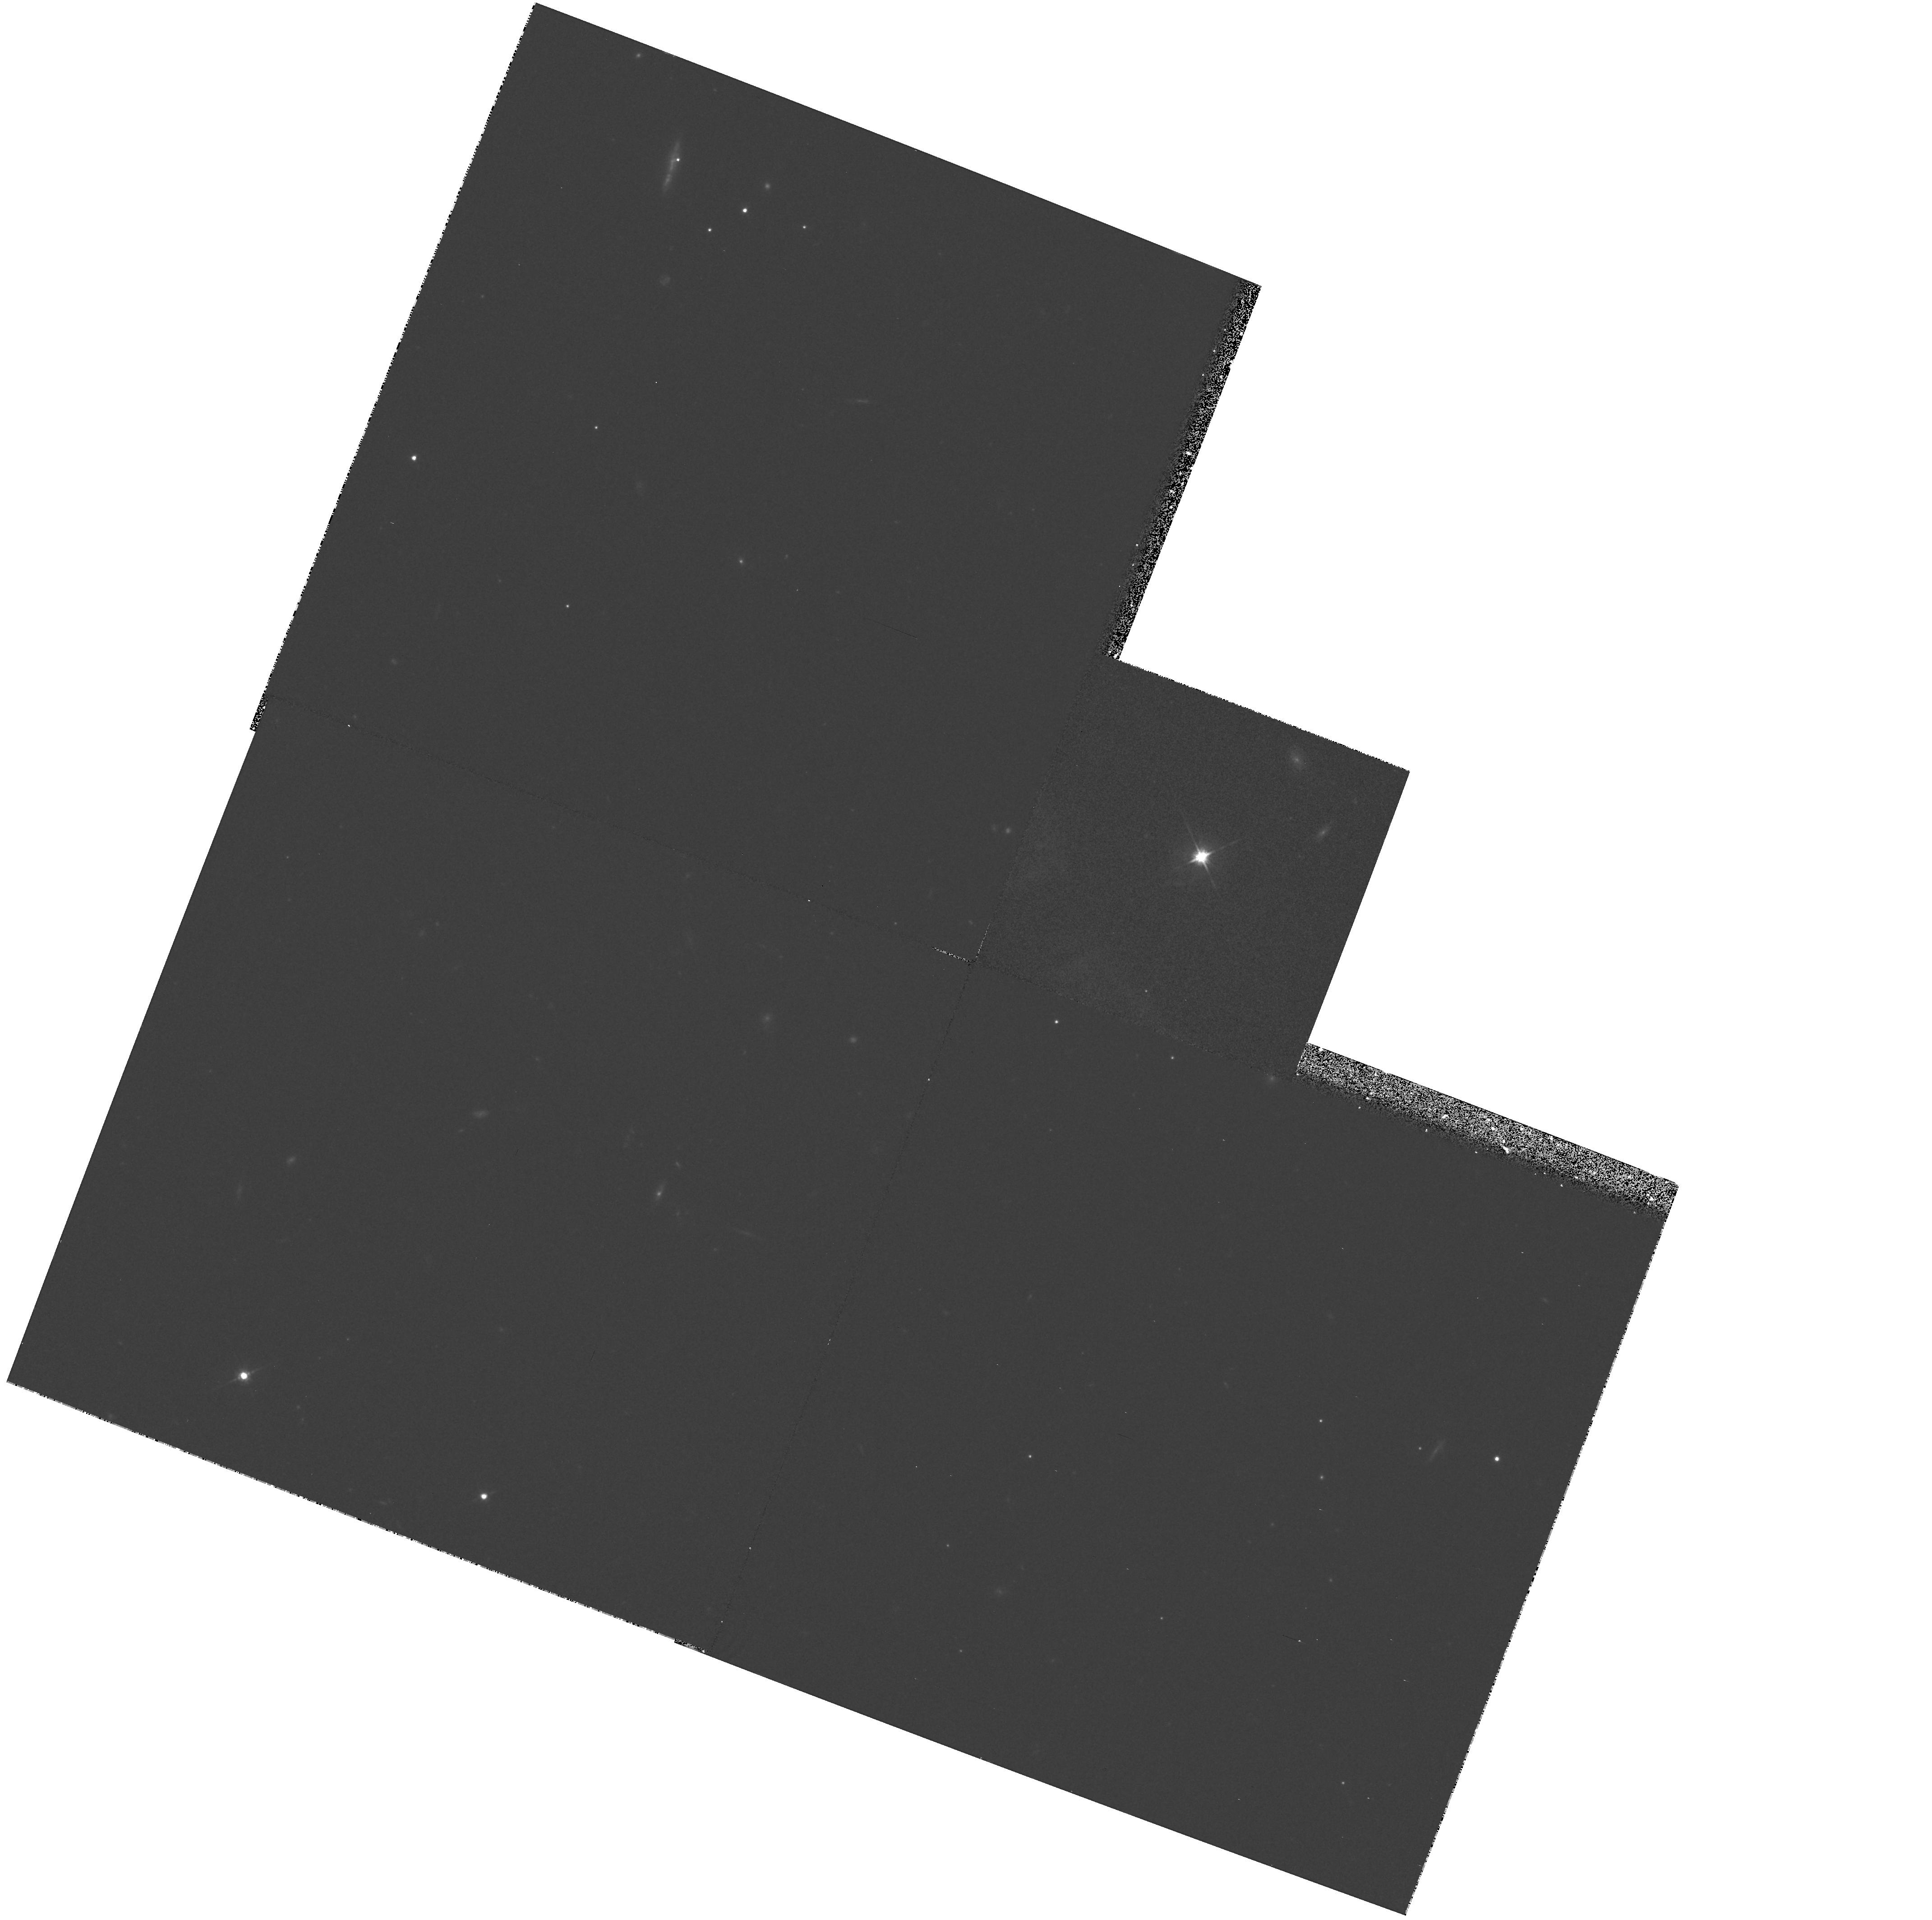
Target: PG1358+04
Instrument: WFPC2/PC
Filter: F702W
Exposure: 30 min
Observation ID: hst_6303_07_wfpc2_pc_f702w_u2wk07

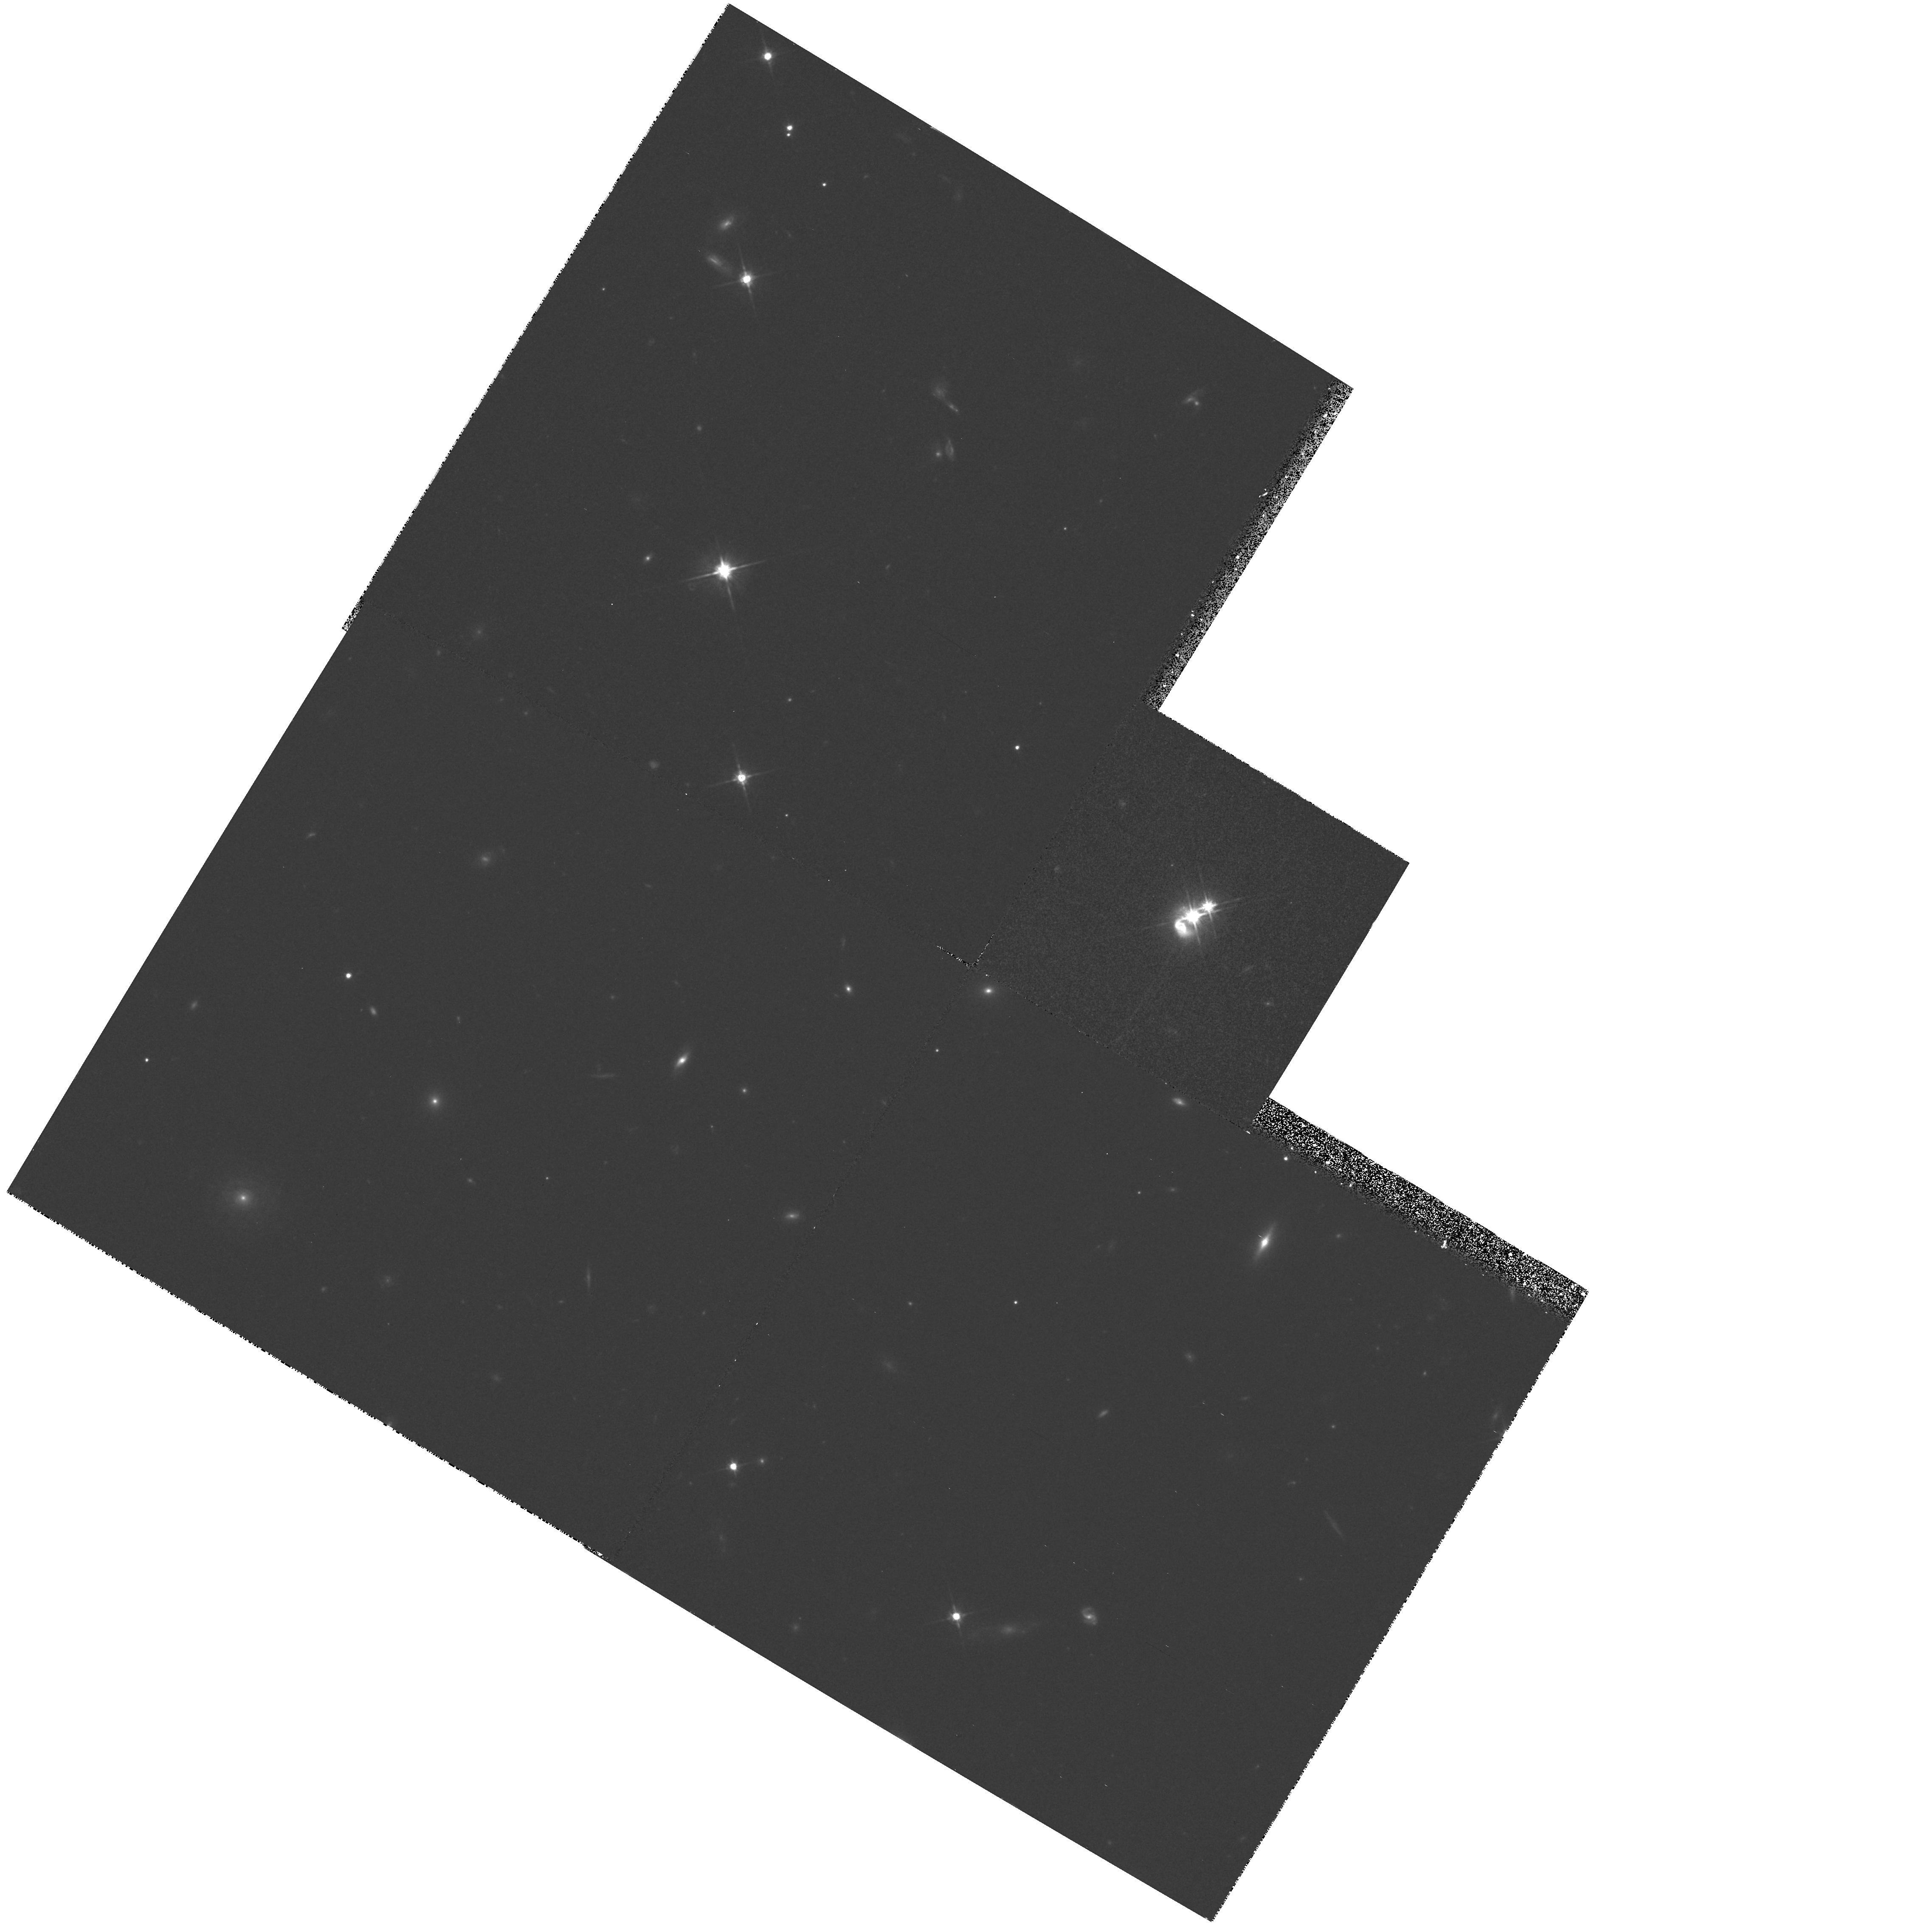
Target: IR0450-2958
Instrument: WFPC2/PC
Filter: F702W
Exposure: 30 min
Observation ID: hst_6303_09_wfpc2_pc_f702w_u2wk09

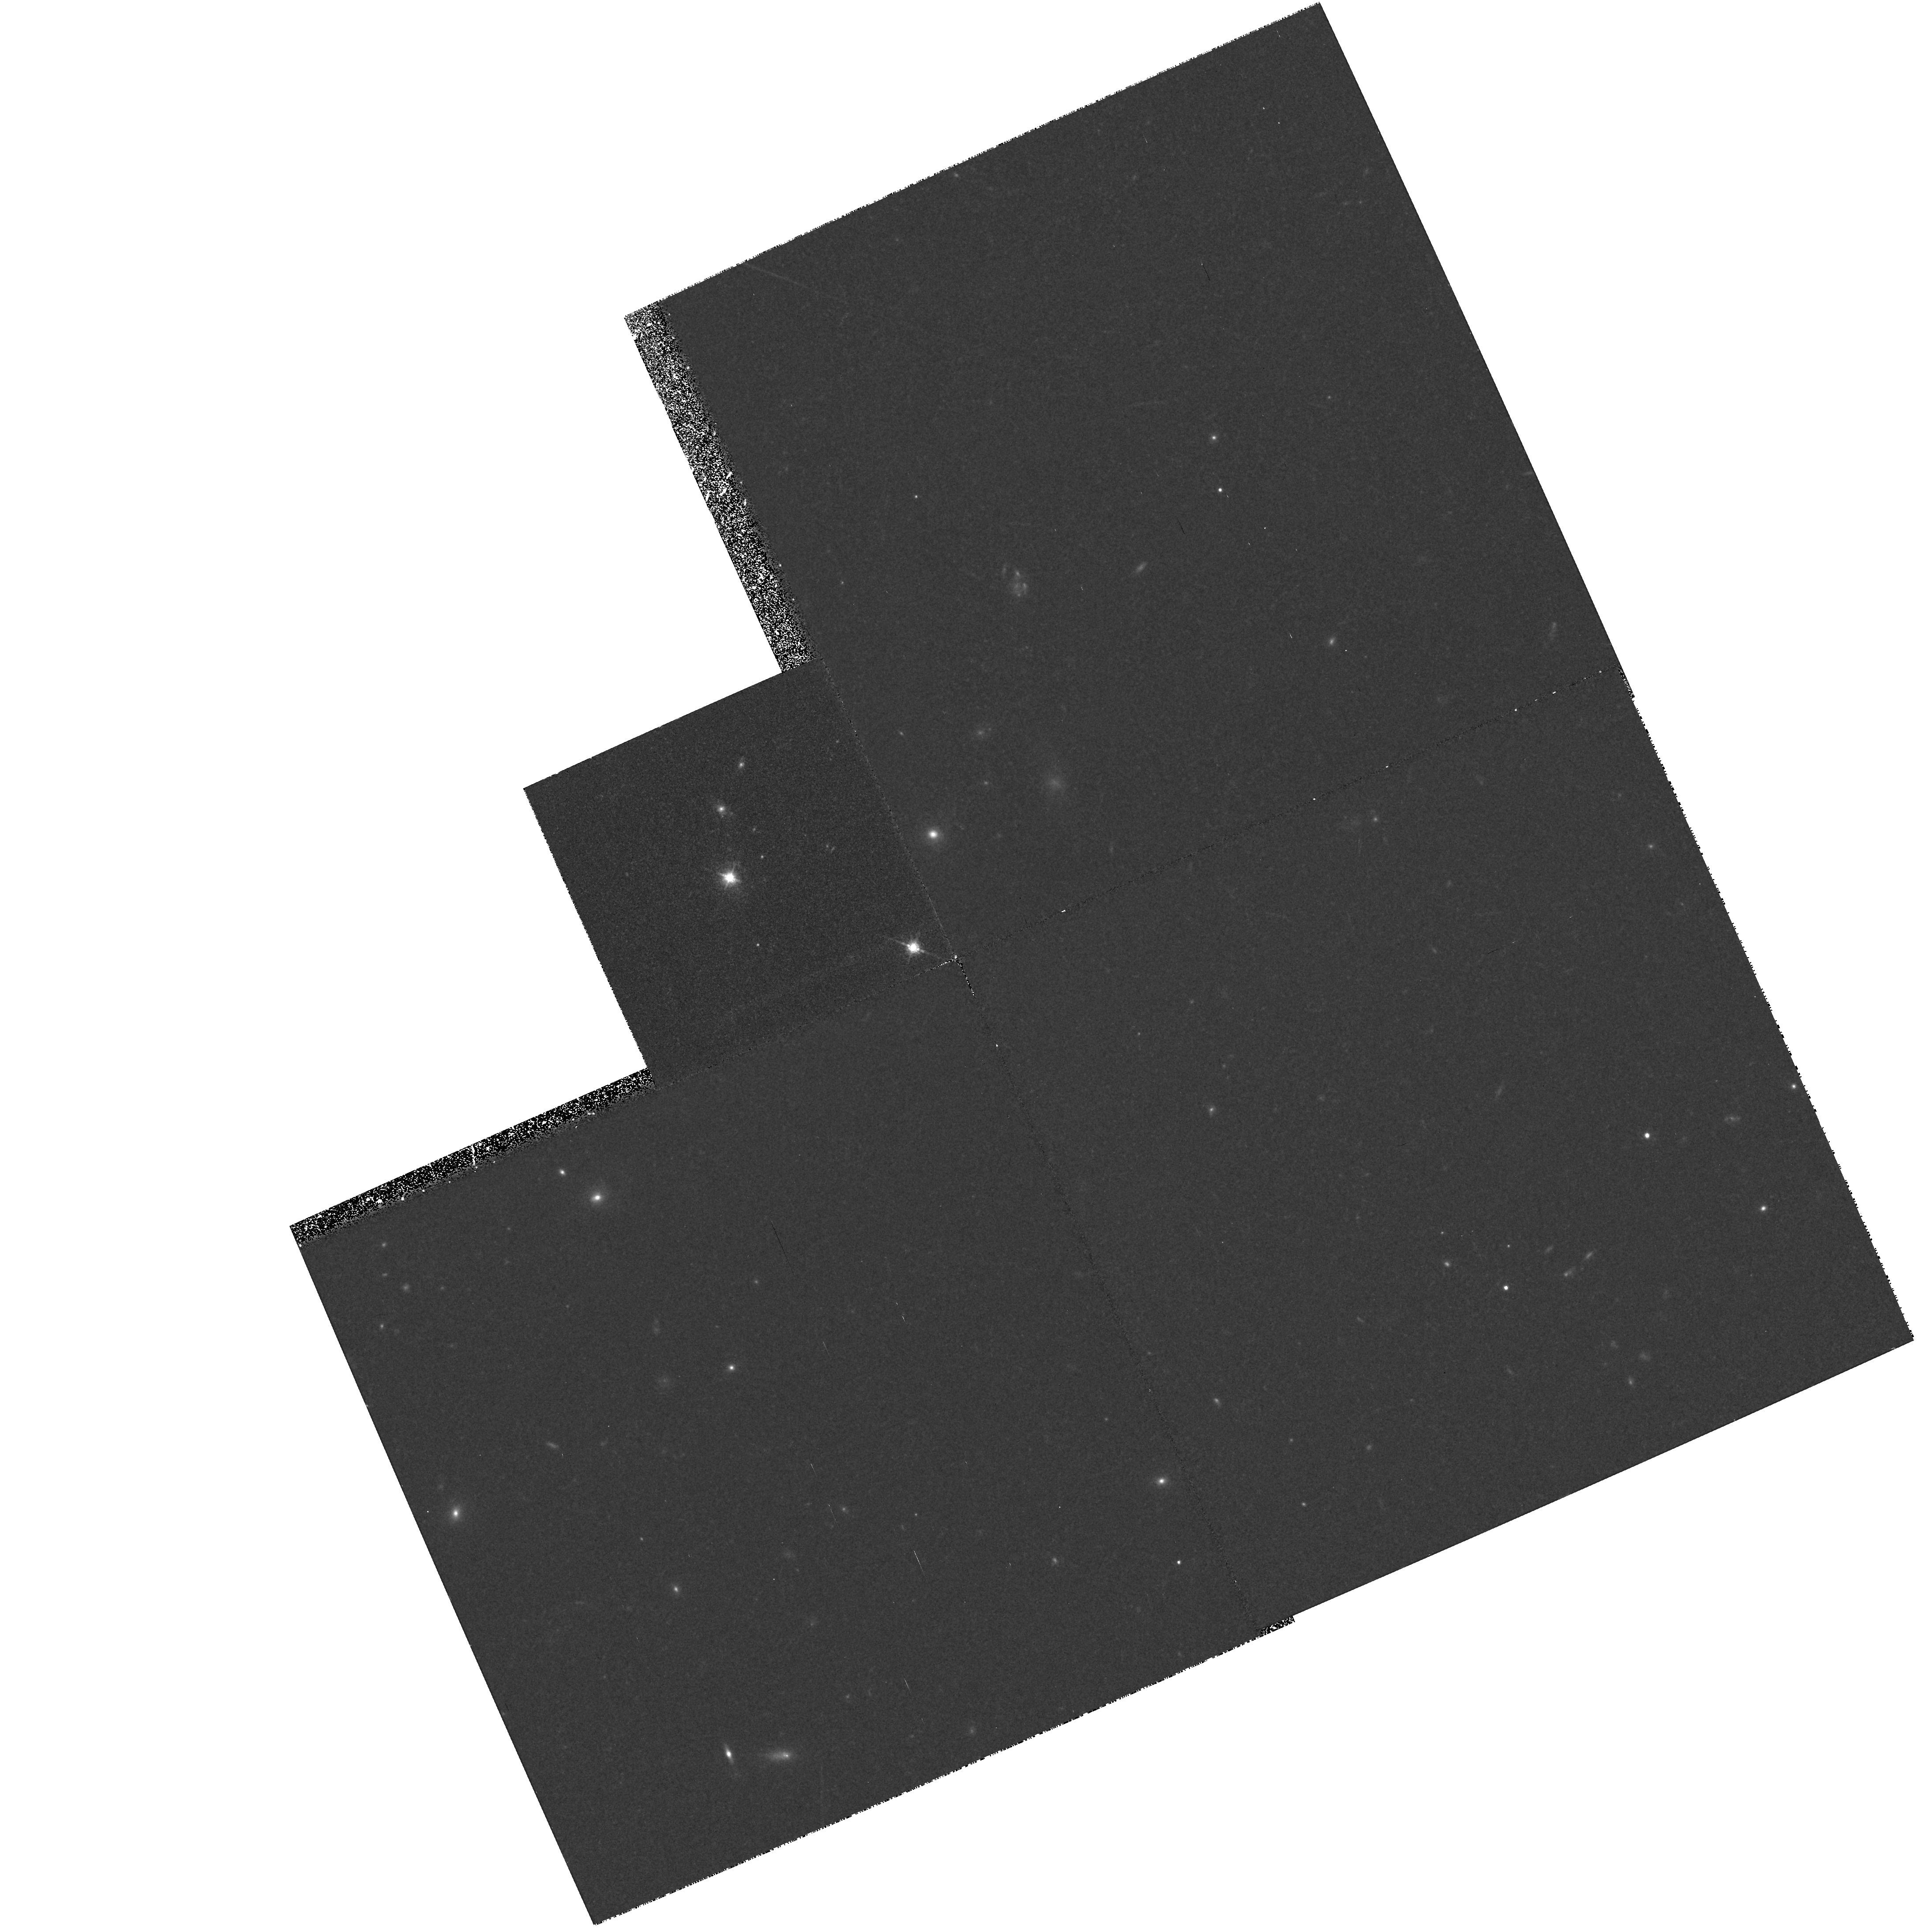
Target: TEX0109+200
Instrument: WFPC2/PC
Filter: F702W
Exposure: 30 min
Observation ID: hst_6303_08_wfpc2_pc_f702w_u2wk08

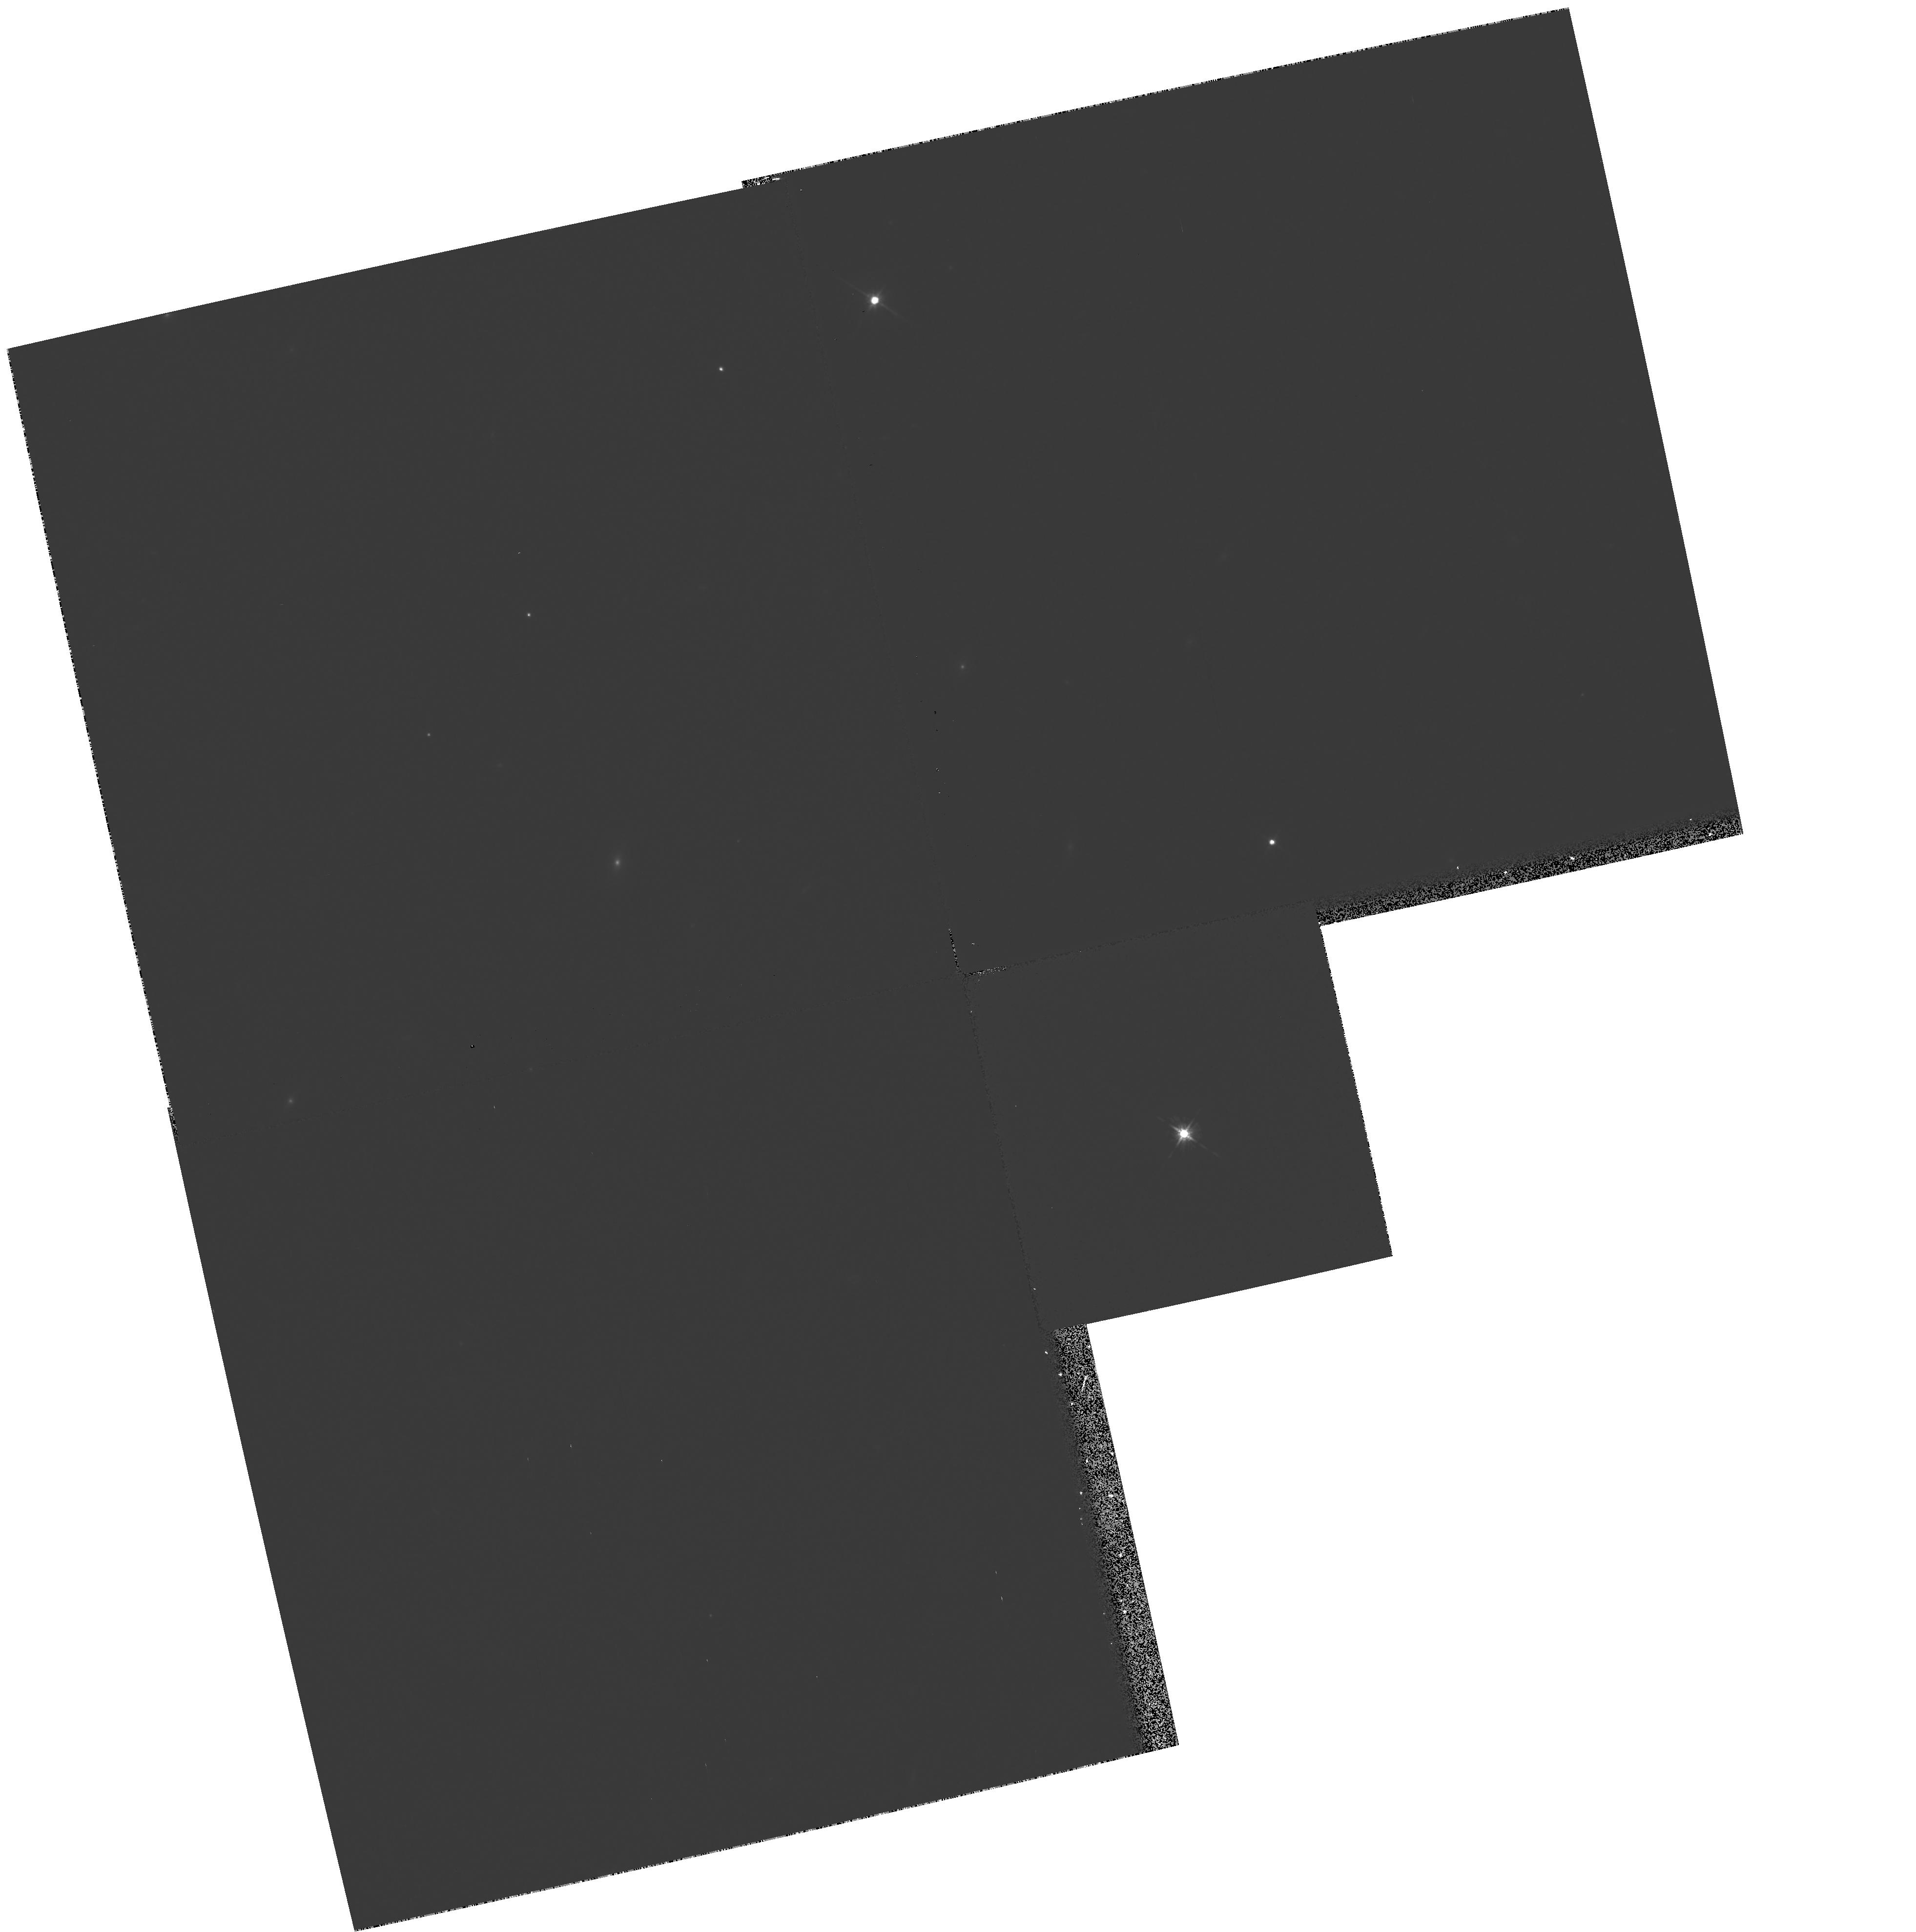
Target: LTT9491
Instrument: WFPC2/PC
Filter: F702W
Exposure: 17 min
Observation ID: hst_6303_02_wfpc2_pc_f702w_u2wk02

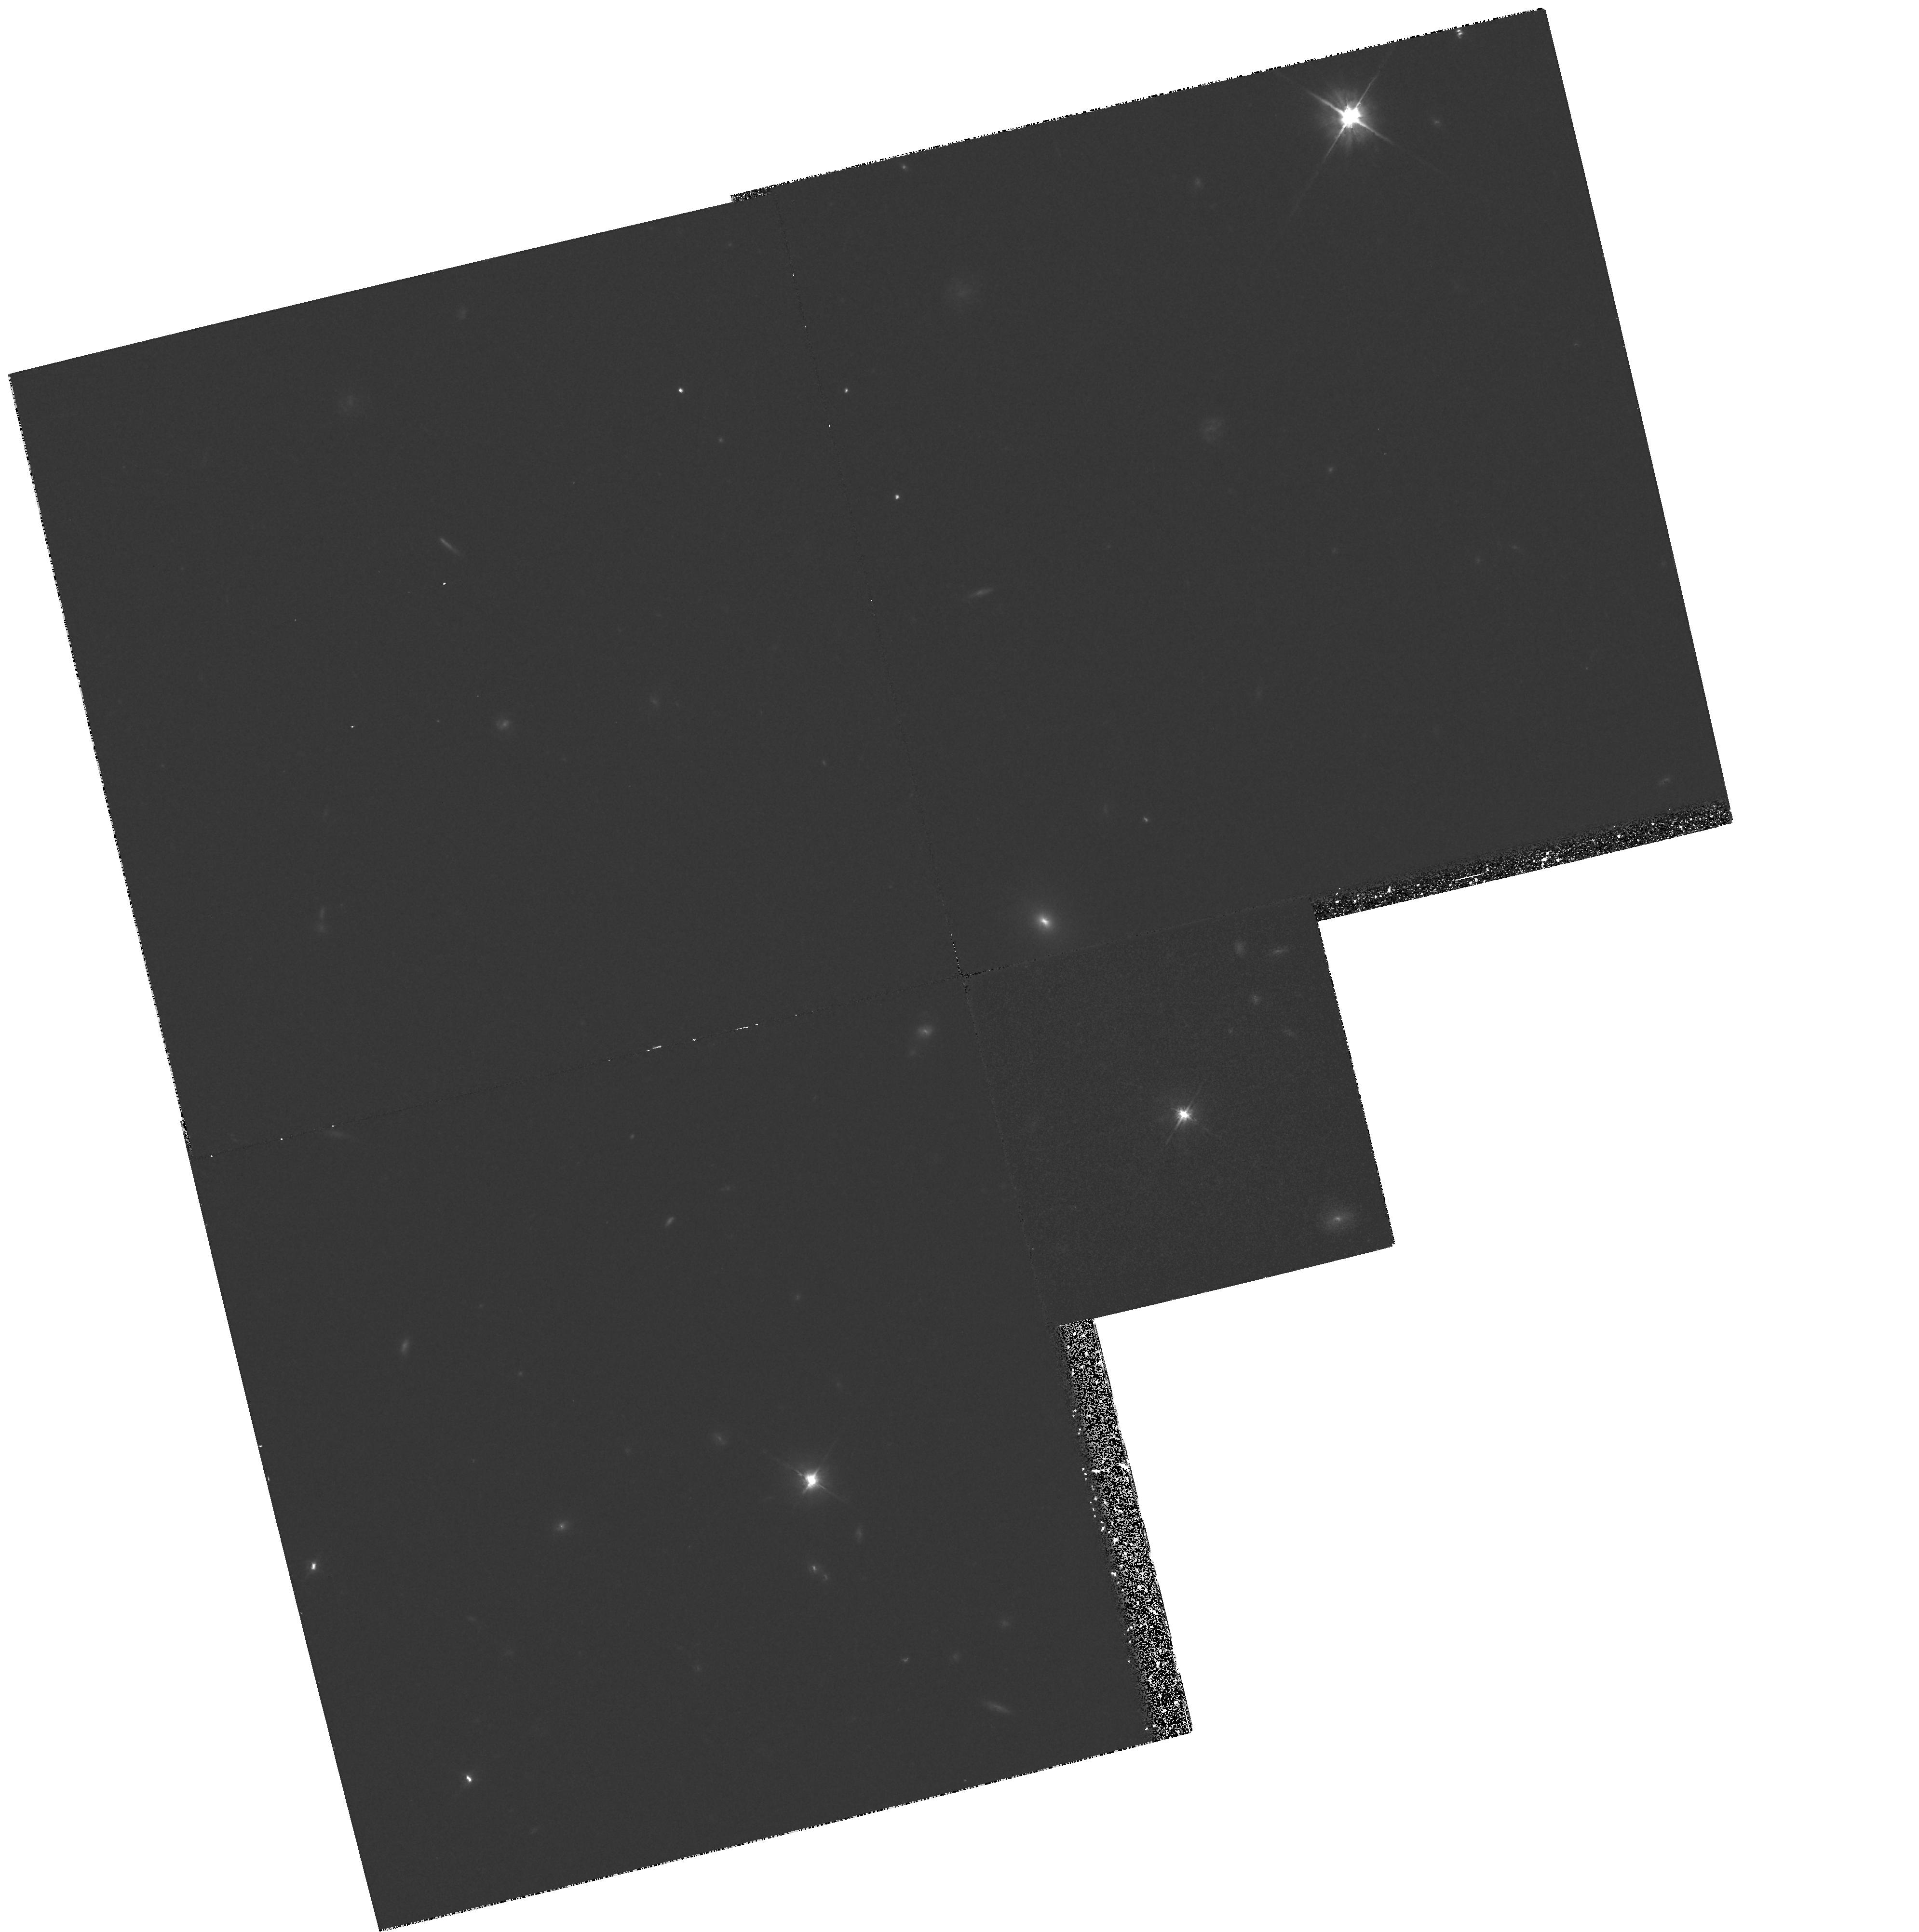
Target: PG0043+039
Instrument: WFPC2/PC
Filter: F702W
Exposure: 30 min
Observation ID: hst_6303_01_wfpc2_pc_f702w_u2wk01

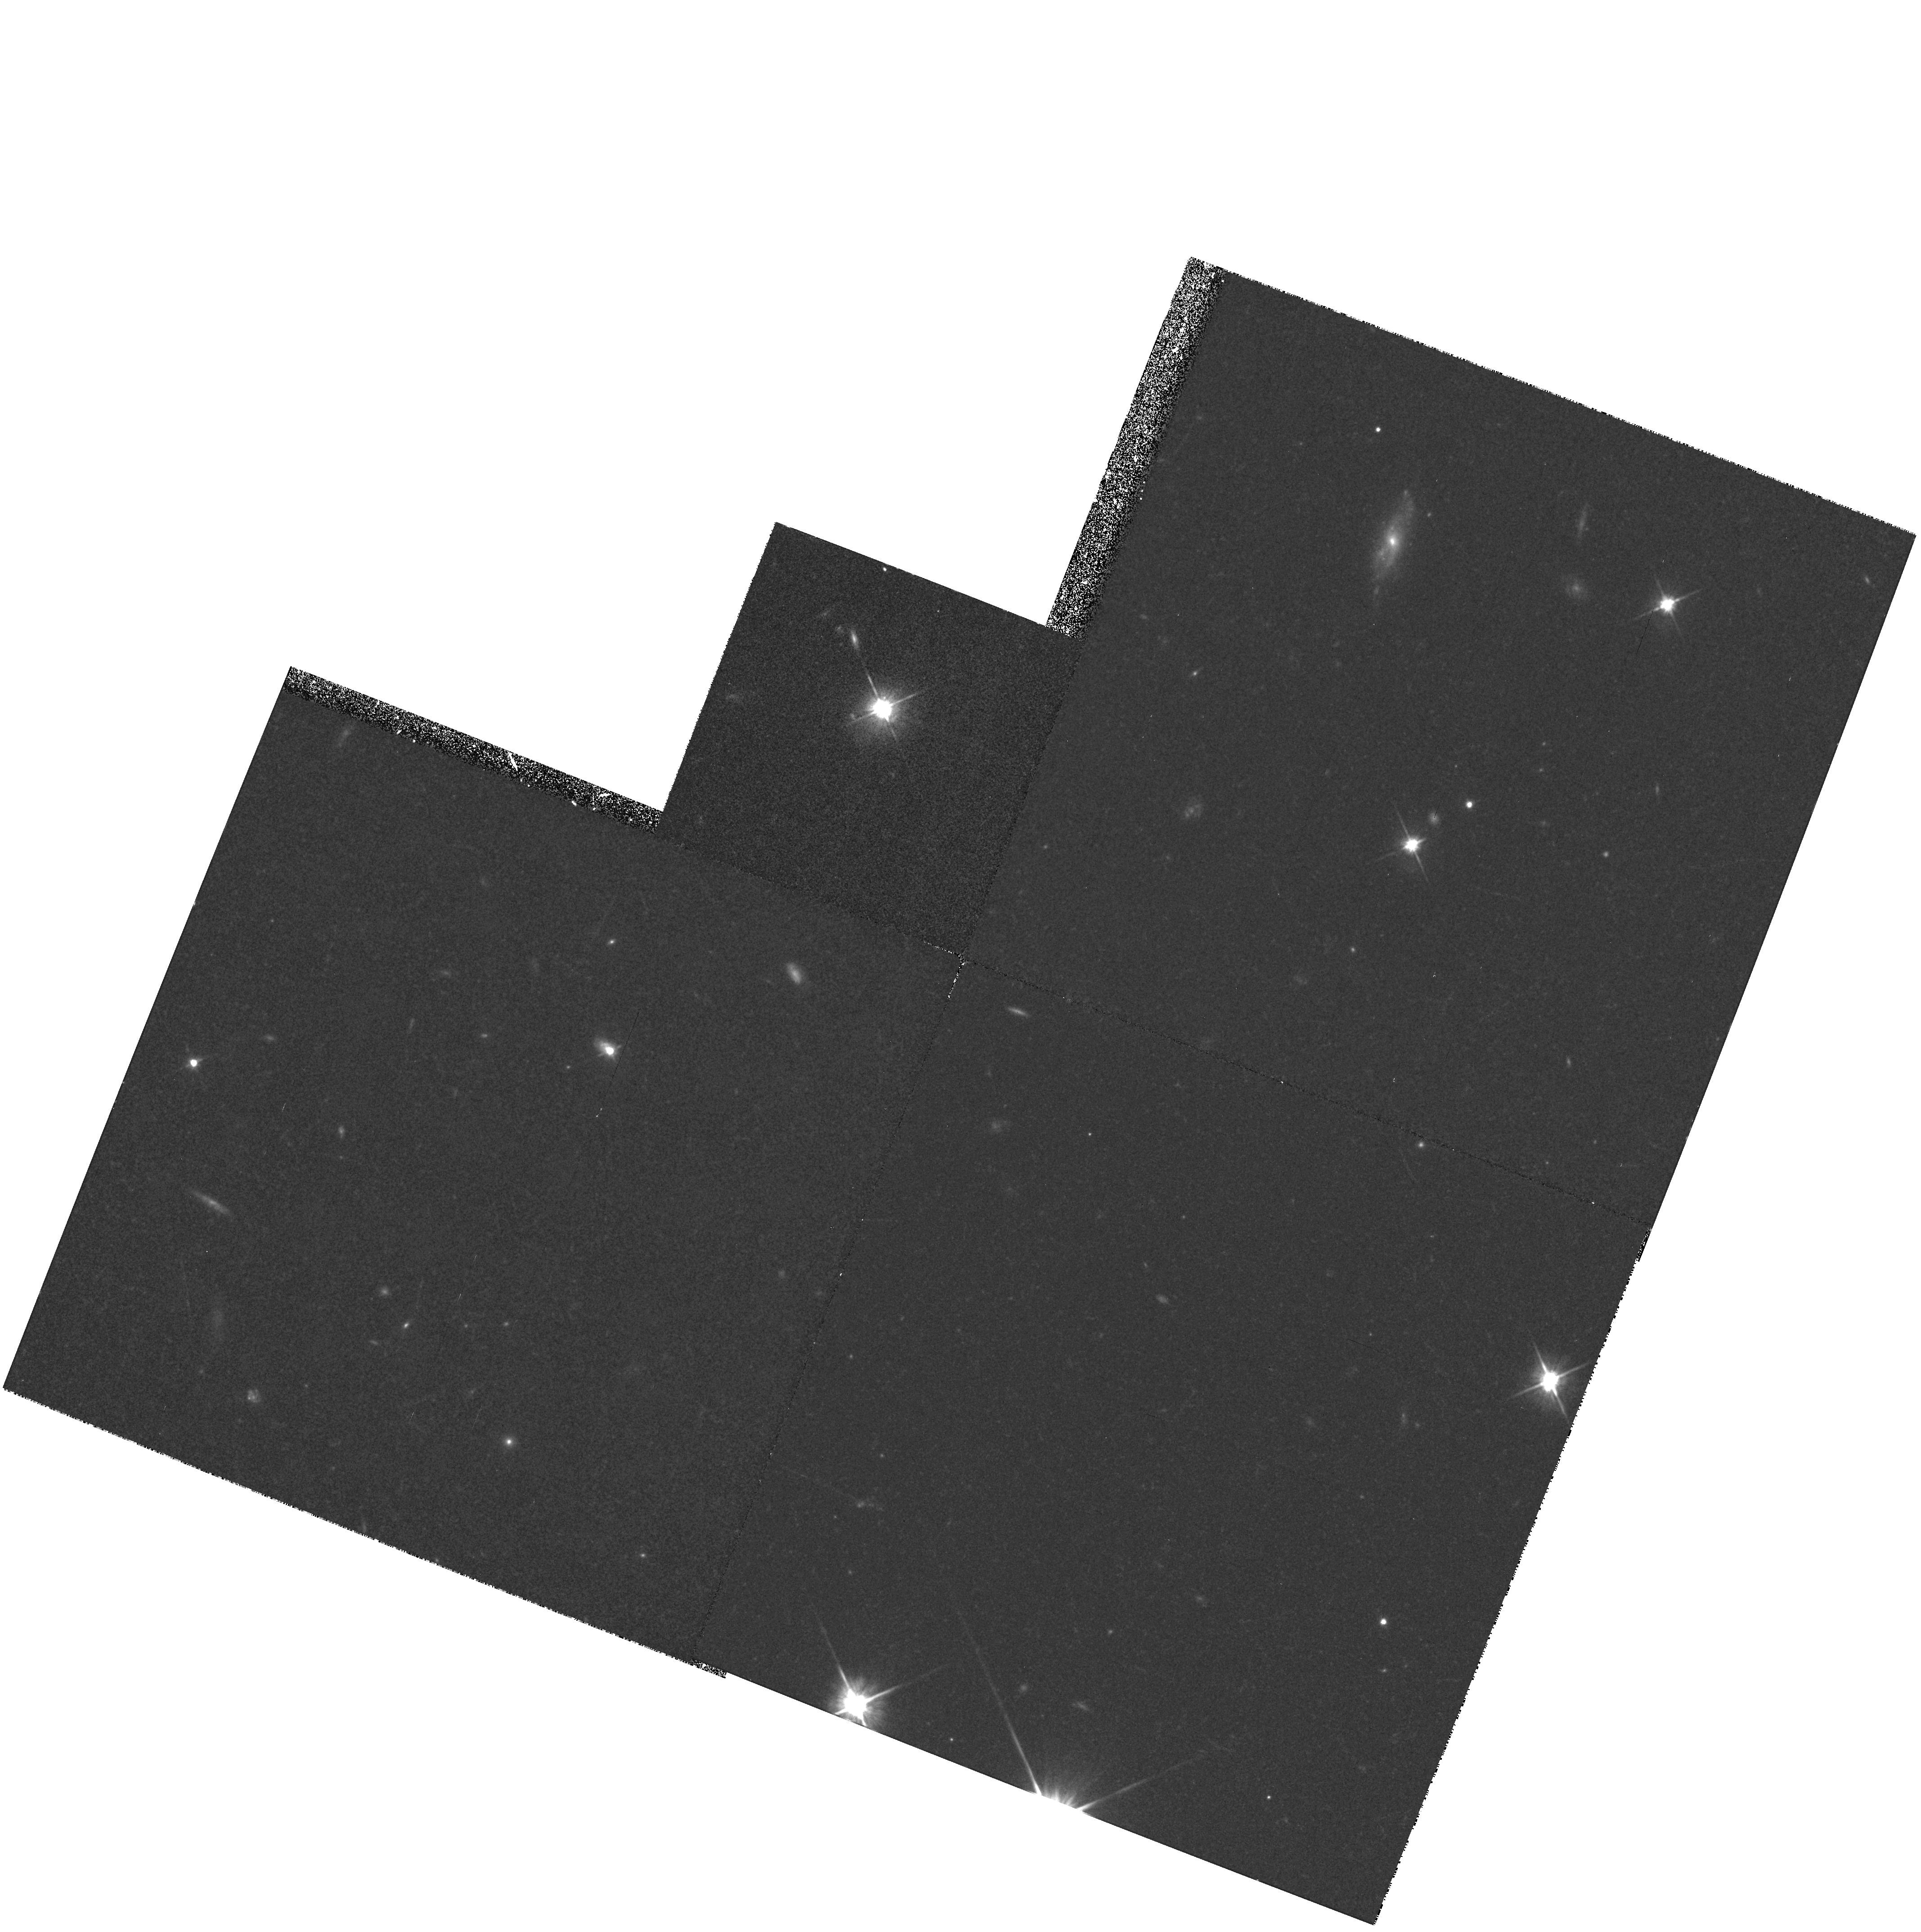
Target: 3C351.0
Instrument: WFPC2/PC
Filter: F702W
Exposure: 30 min
Observation ID: hst_6303_05_wfpc2_pc_f702w_u2wk05

OBSERVATIONS OF GALAXIES UNDERLYING QUASARS (PI: Disney, Michael J.)

We will make observations of 10 low redshift quasars to determine the nature, in particular the morphological type, of the underlying galaxies. PC observation of 1800 sec using the F720W filter should enable the luminosity profiles to be obtained to radius >10 kpc at S/N=10. High contrast structures with spatial sizes of >0.1 arcsec (such as spiral arms) should also be detected out to a similar radius. The sample includes optically selected, radio selected, X-ray selected and IR selected hosts in order to allow comparison between the hosts of each type.